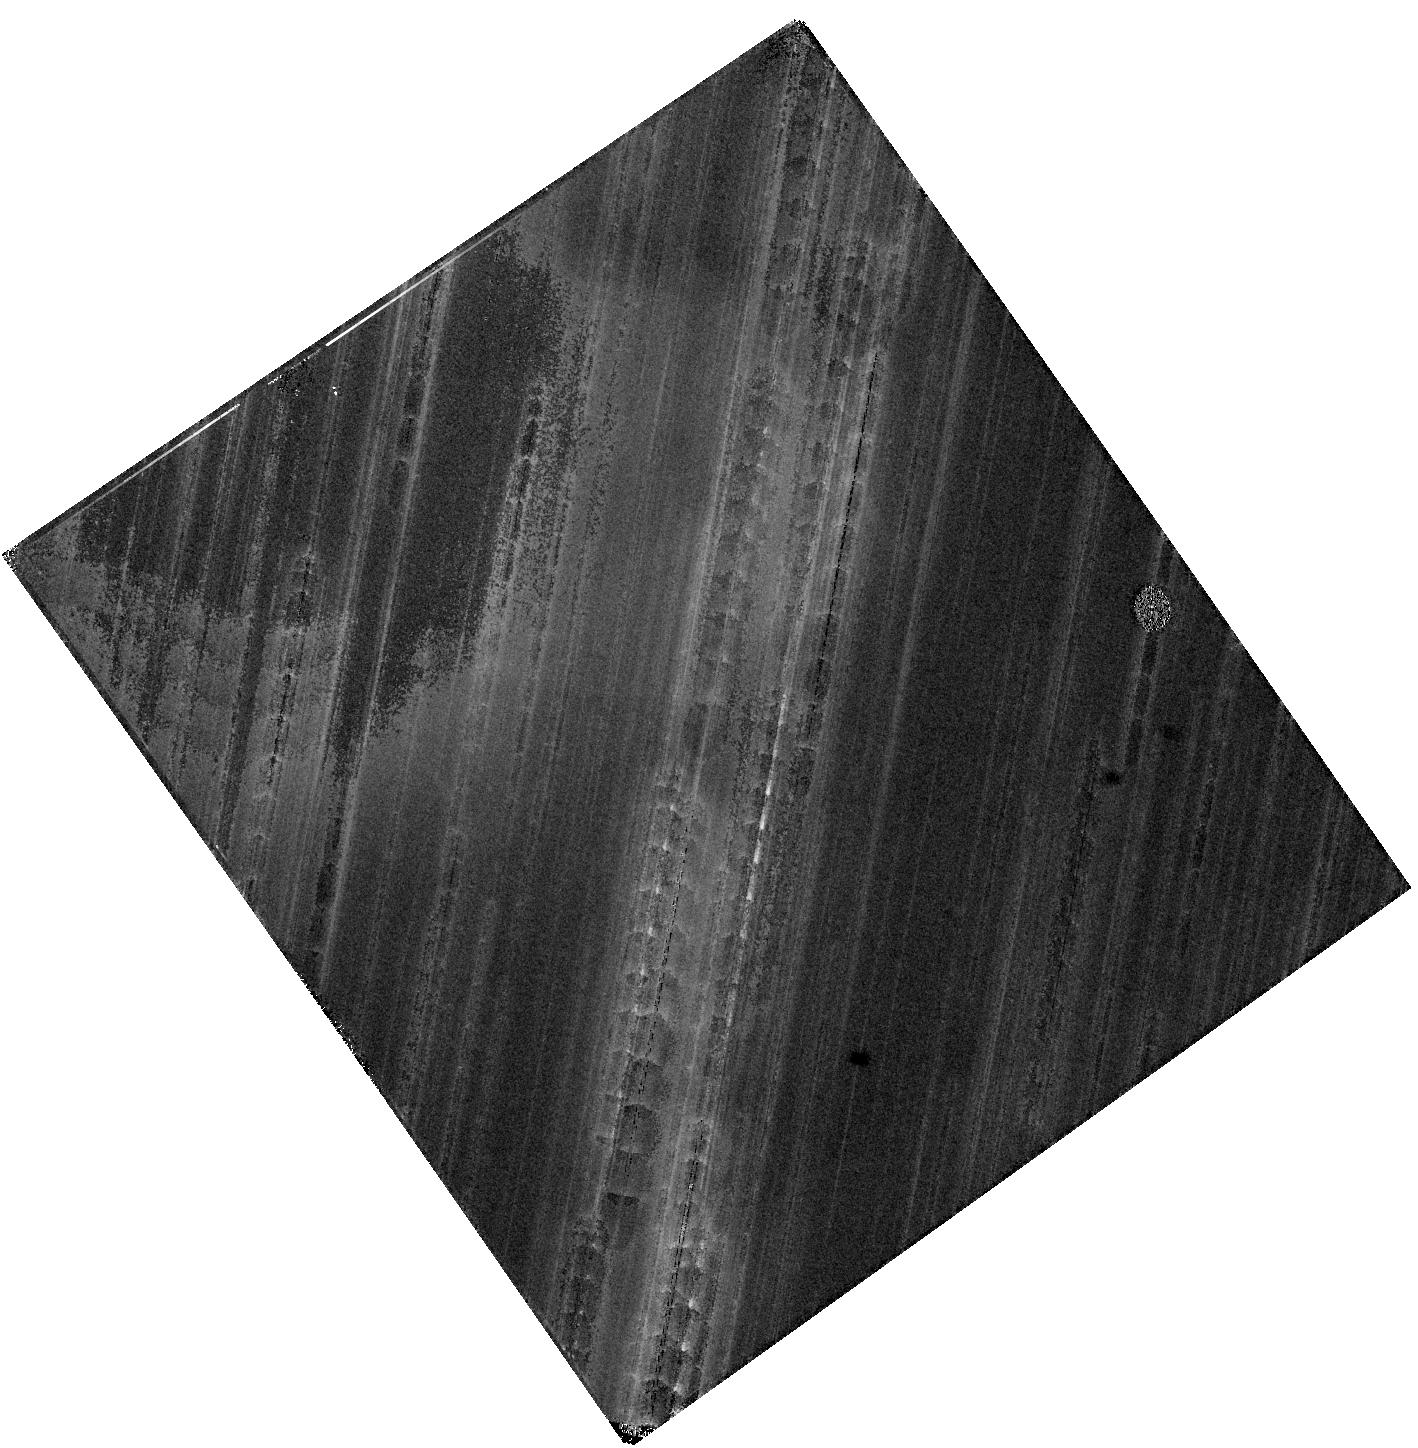
Target: N2525. Instrument: WFC3/IR. Filter: F110W. Exposure: 25 min. Observation ID: hst_16250_04_wfc3_ir_f110w_iebs04

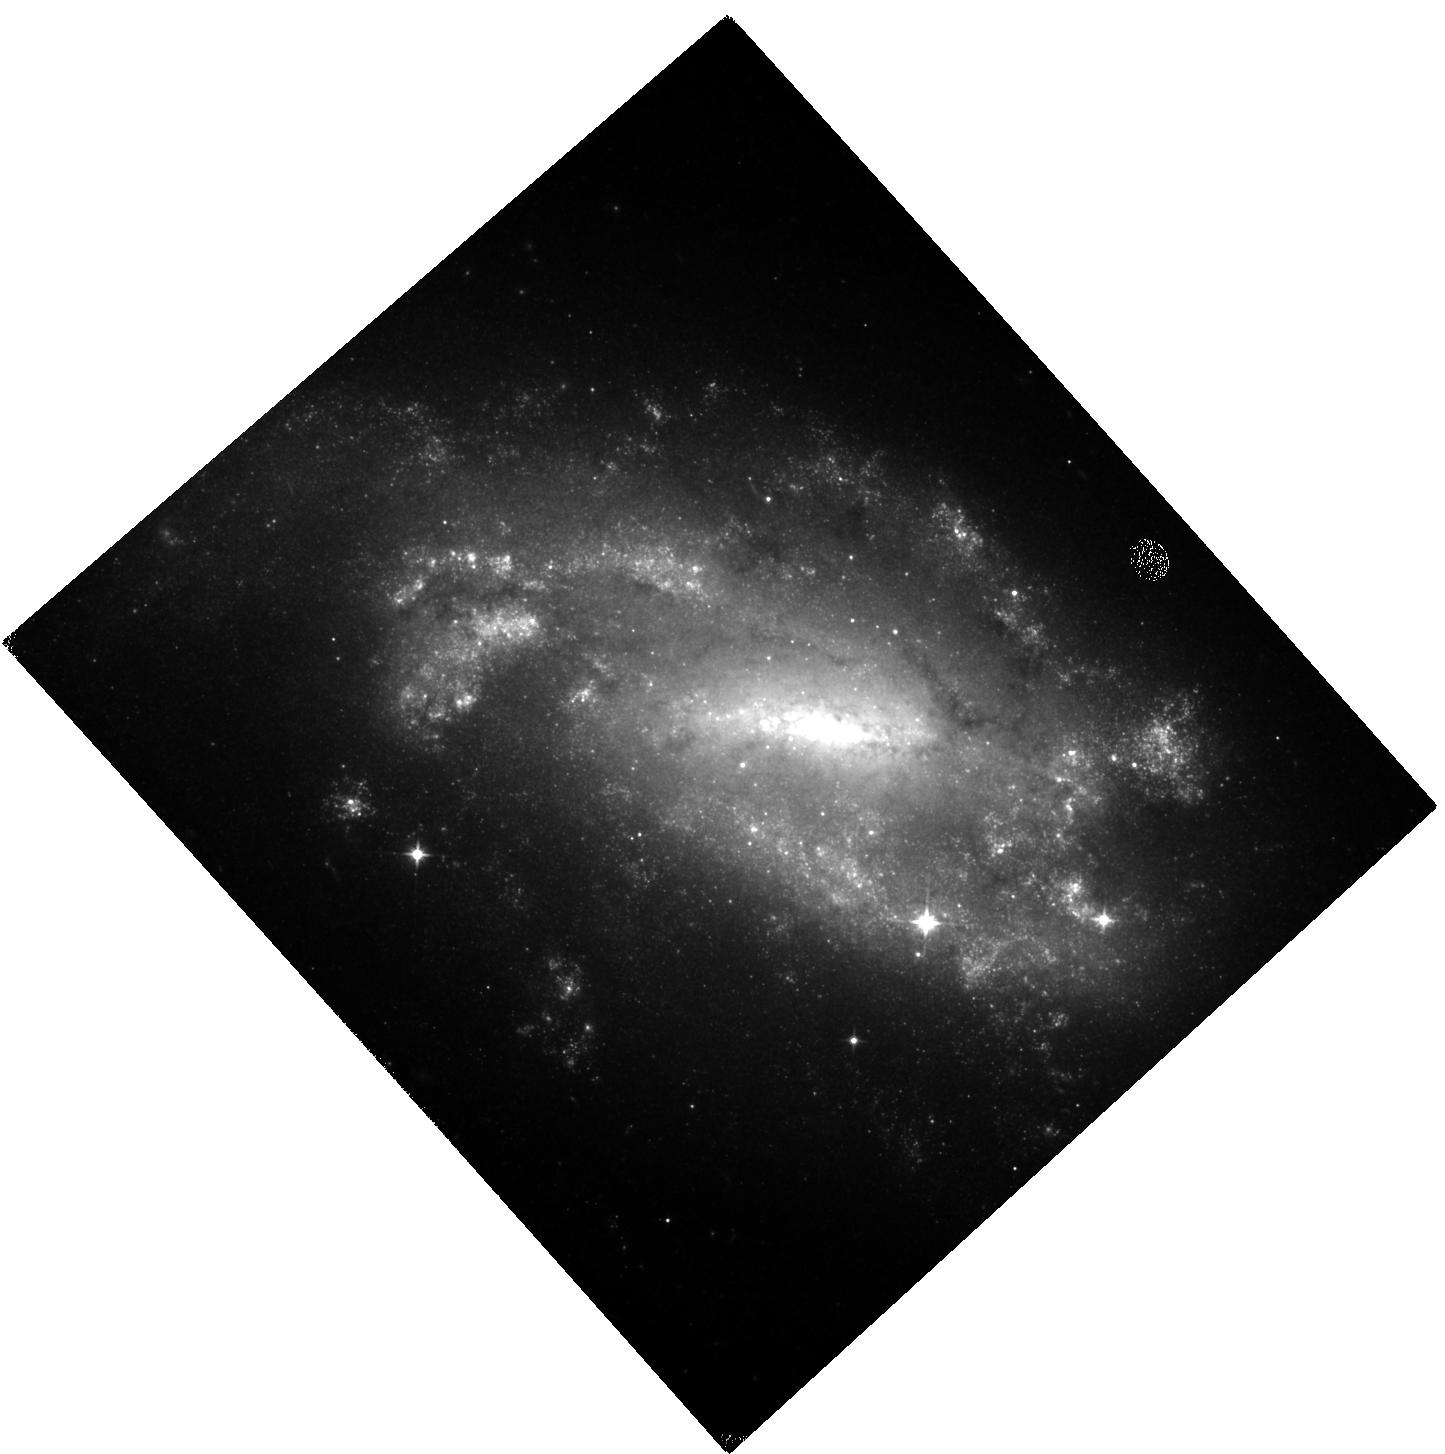
Target: N1559. Instrument: WFC3/IR. Filter: F110W. Exposure: 27 min. Observation ID: hst_16250_07_wfc3_ir_f110w_iebs07

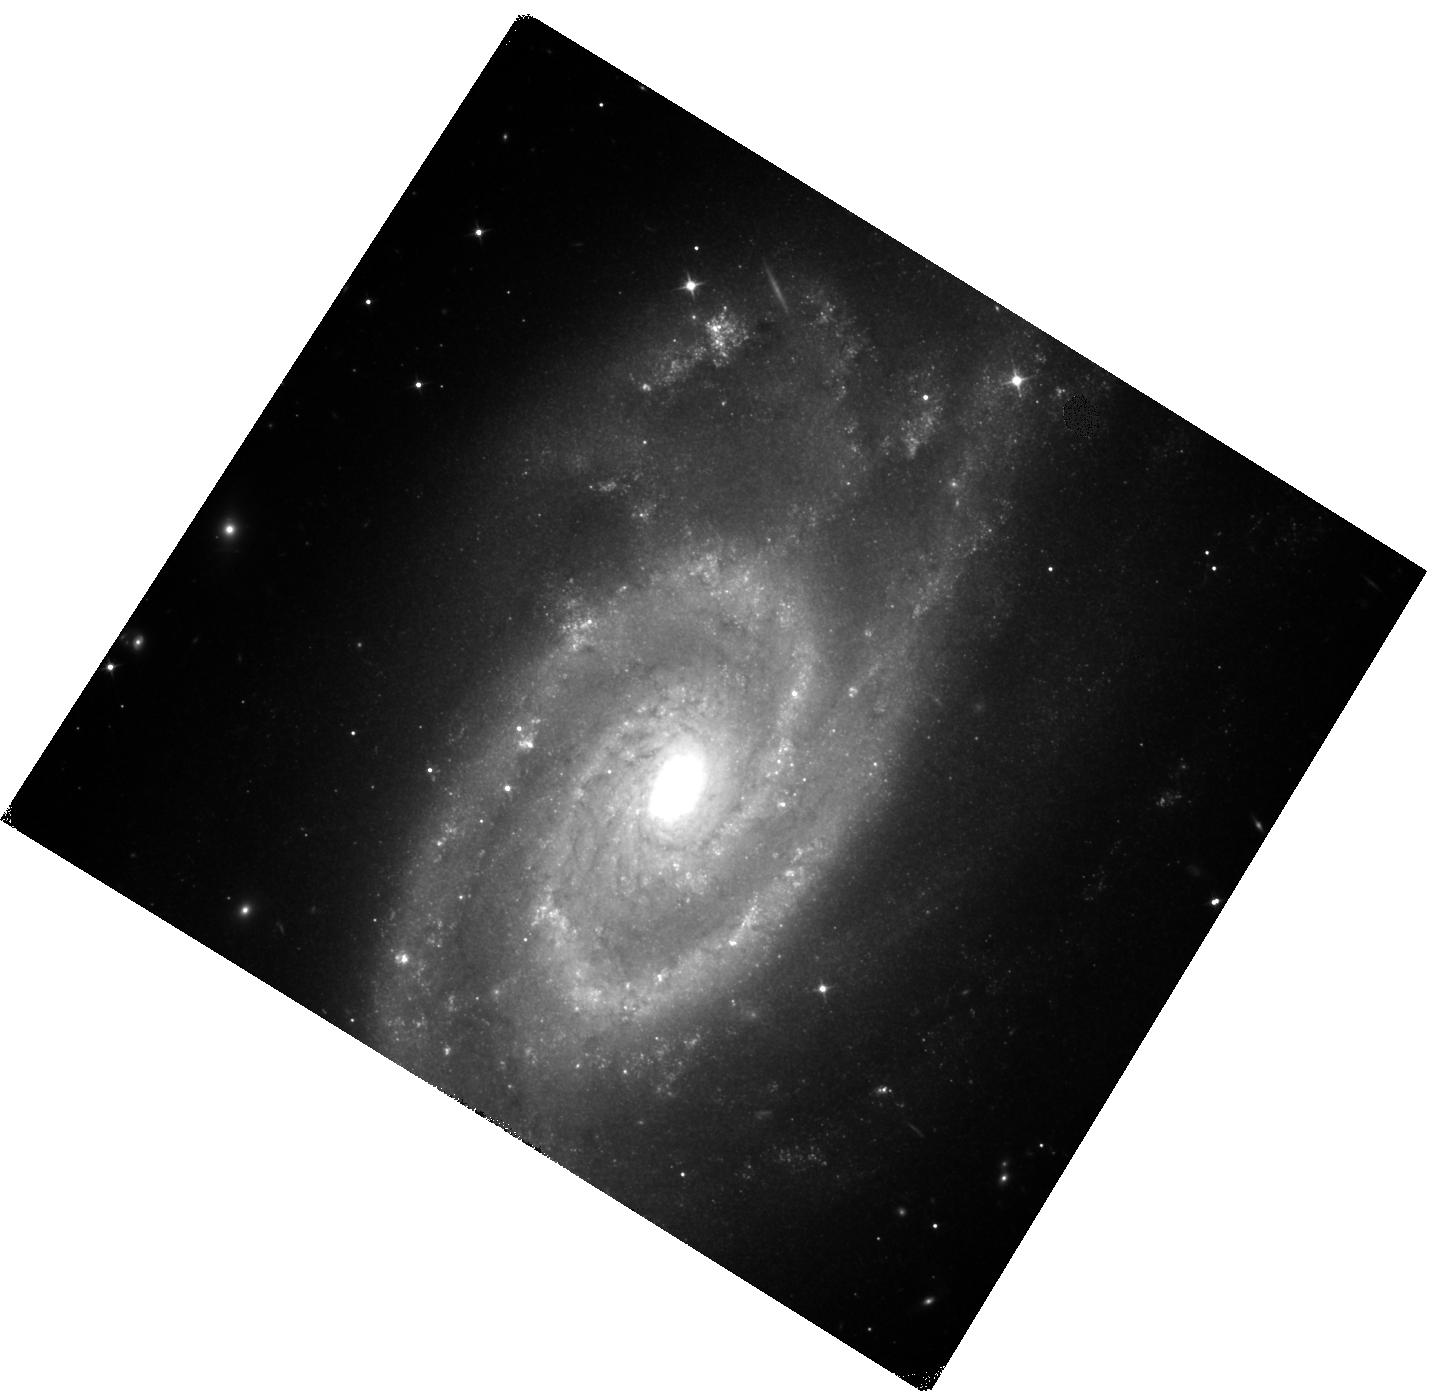
Target: N5861. Instrument: WFC3/IR. Filter: F110W. Exposure: 25 min. Observation ID: hst_16250_14_wfc3_ir_f110w_iebs14

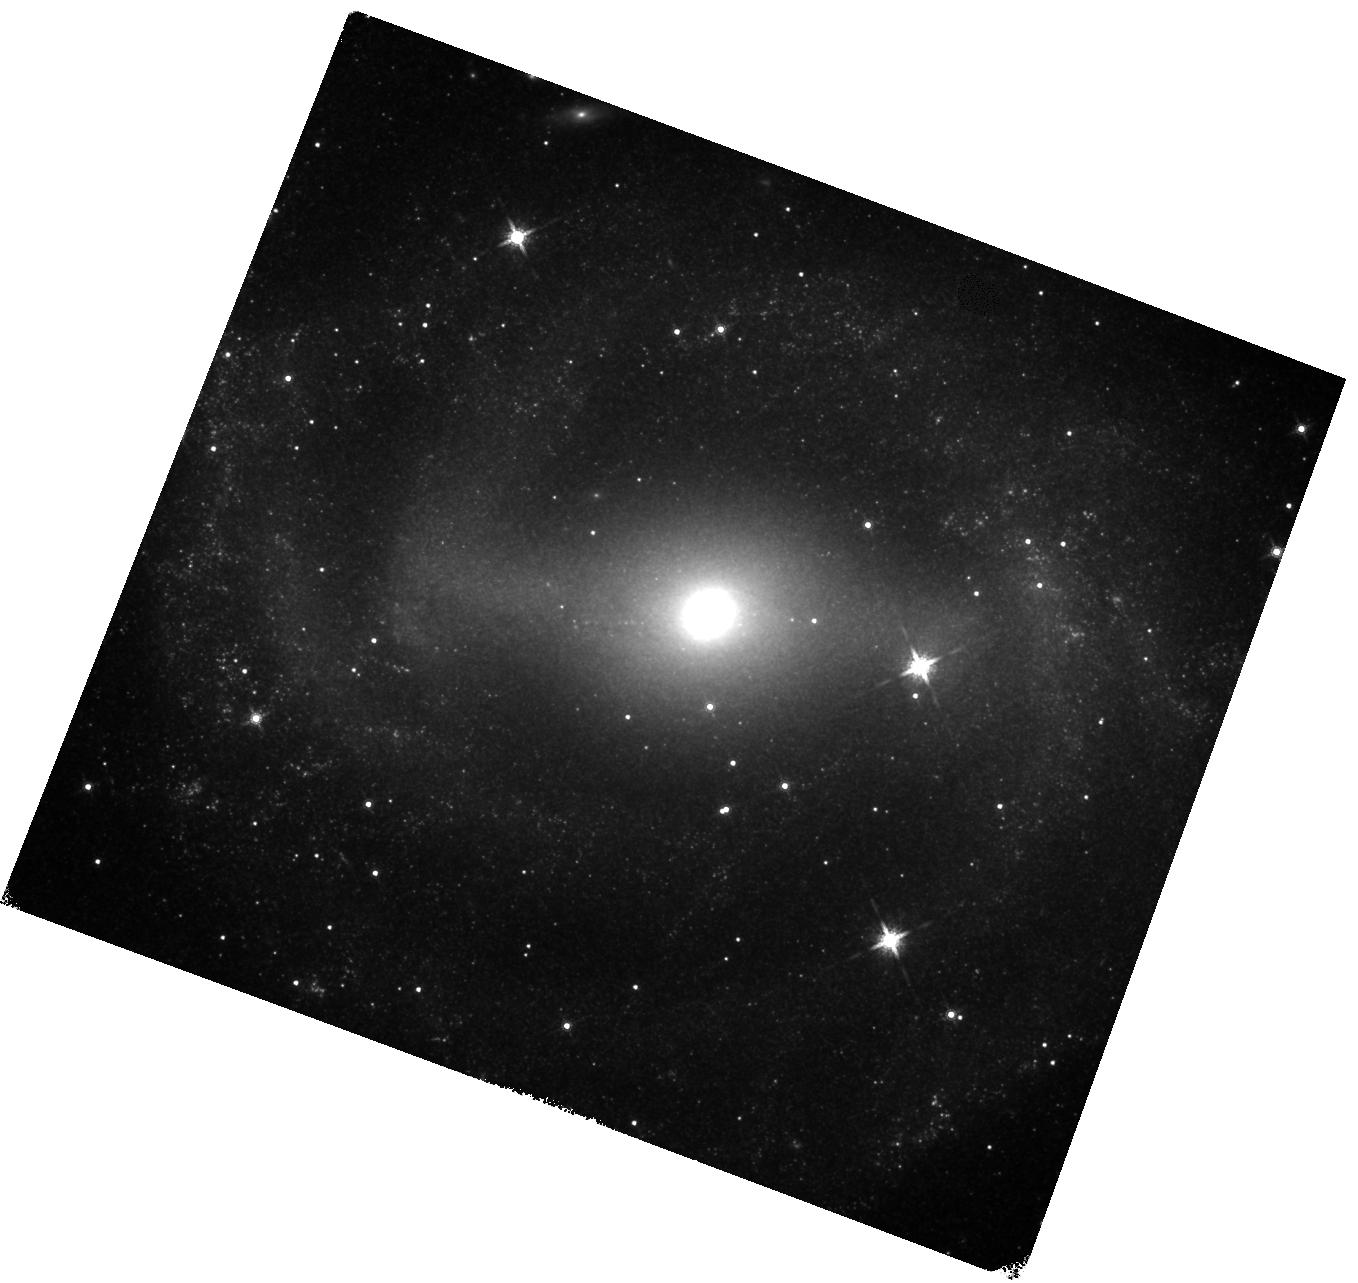
Target: N5643. Instrument: WFC3/IR. Filter: F160W. Exposure: 17 min. Observation ID: hst_16250_08_wfc3_ir_f160w_iebs08

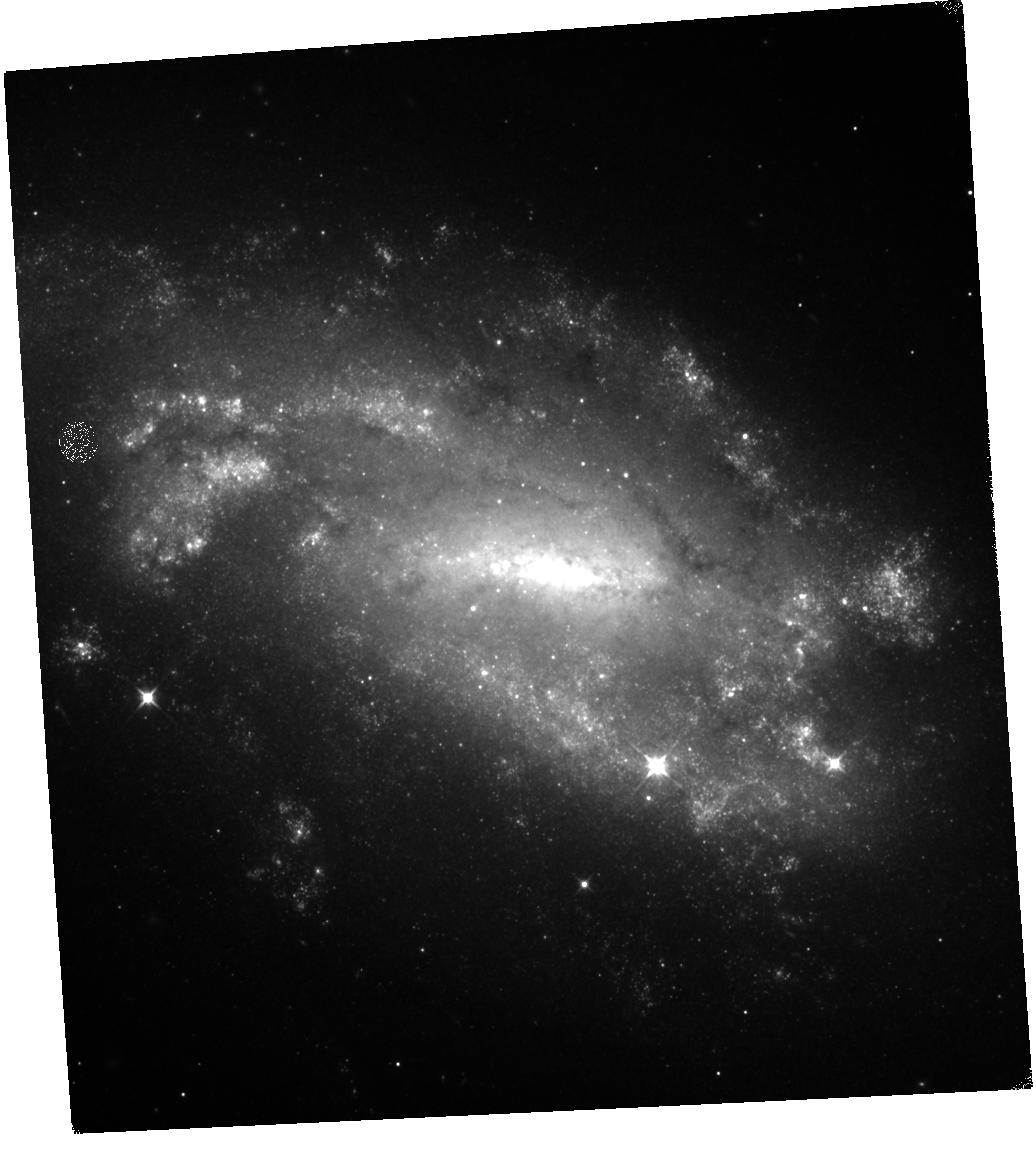
Target: N1559. Instrument: WFC3/IR. Filter: F110W. Exposure: 27 min. Observation ID: hst_16250_05_wfc3_ir_f110w_iebs05

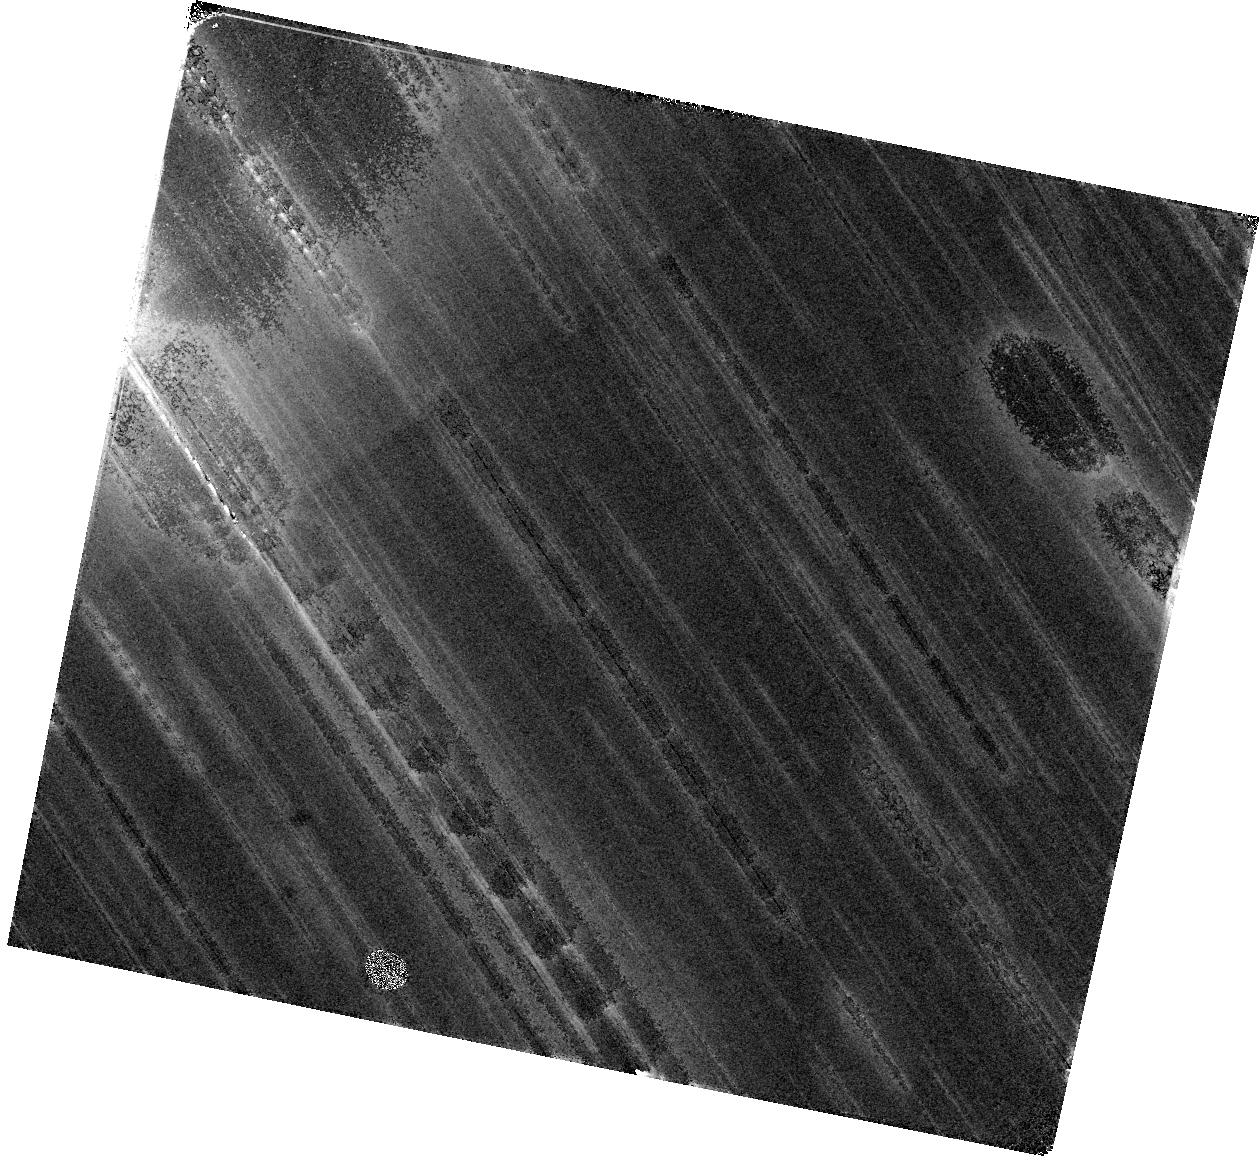
Target: N5861. Instrument: WFC3/IR. Filter: F110W. Exposure: 25 min. Observation ID: hst_16250_12_wfc3_ir_f110w_iebs12

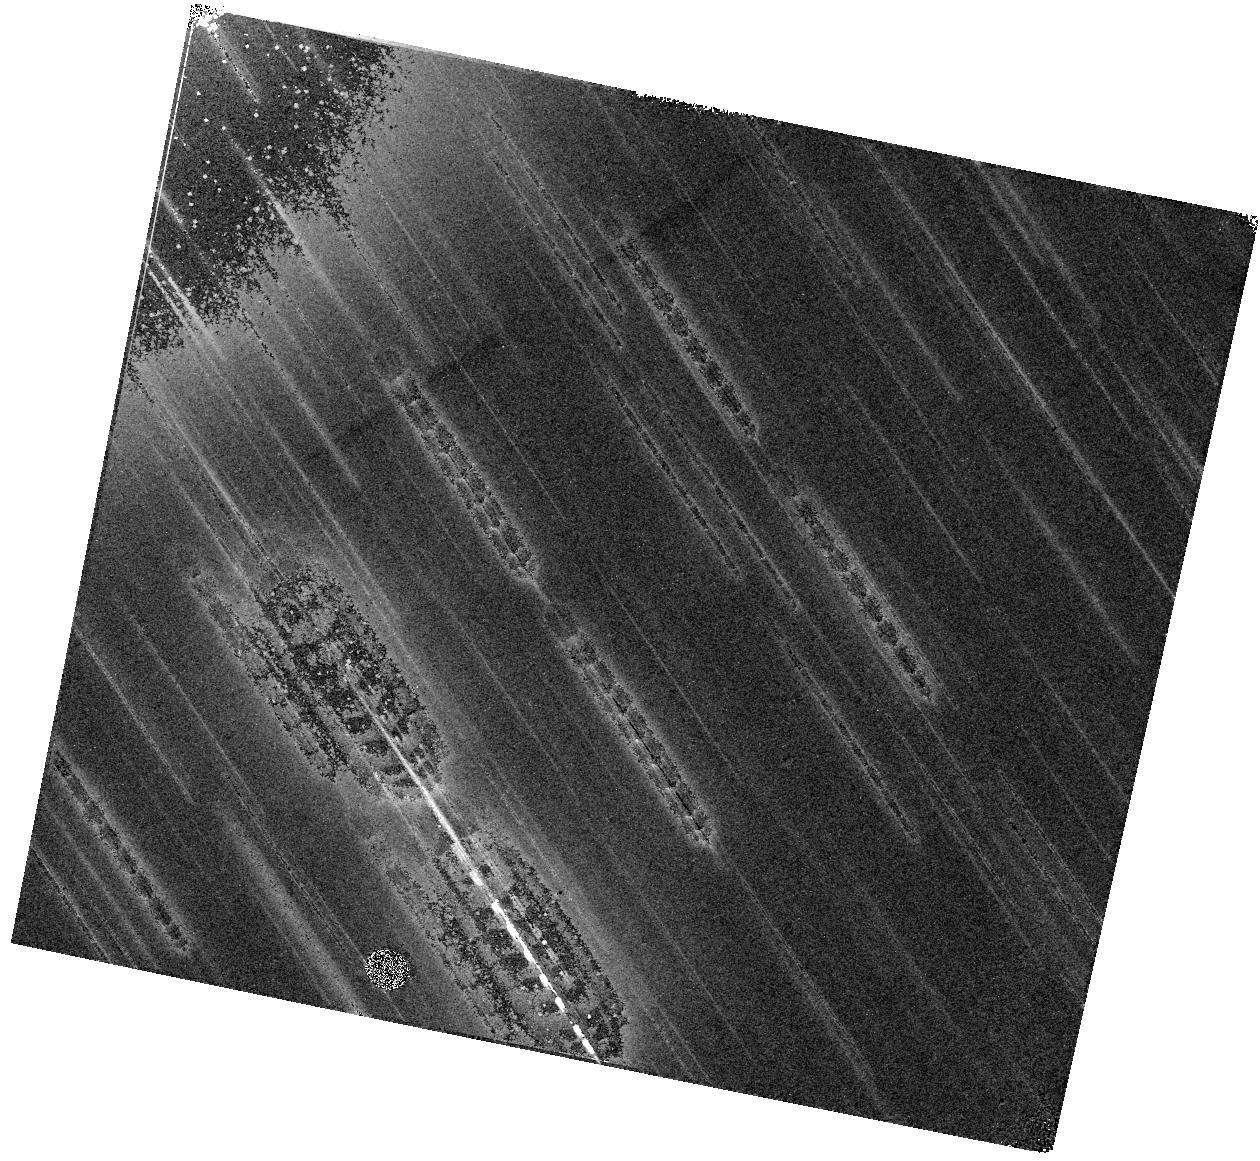
Target: N5861. Instrument: WFC3/IR. Filter: F160W. Exposure: 15 min. Observation ID: hst_16250_12_wfc3_ir_f160w_iebs12

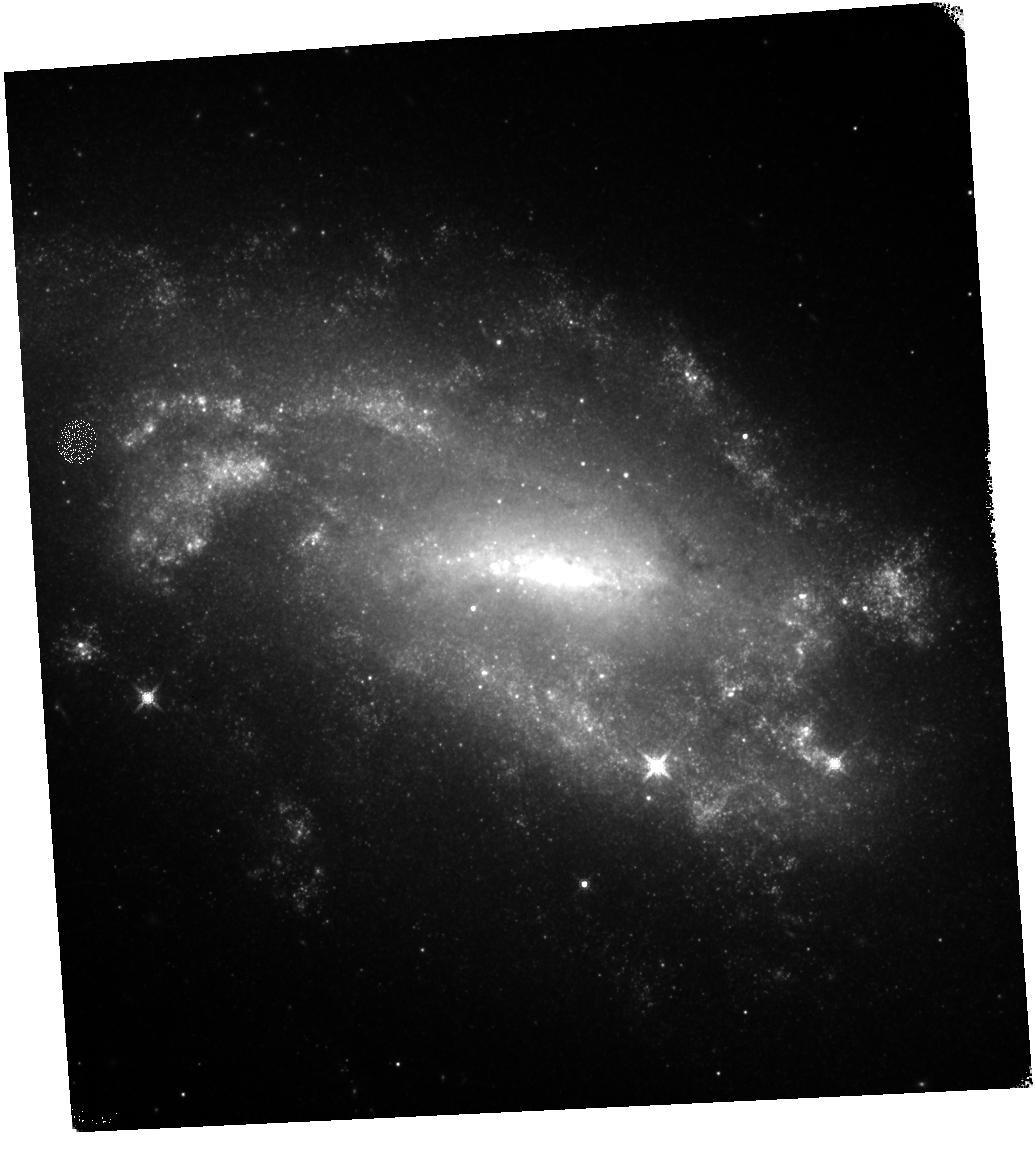
Target: N1559. Instrument: WFC3/IR. Filter: F160W. Exposure: 17 min. Observation ID: hst_16250_05_wfc3_ir_f160w_iebs05

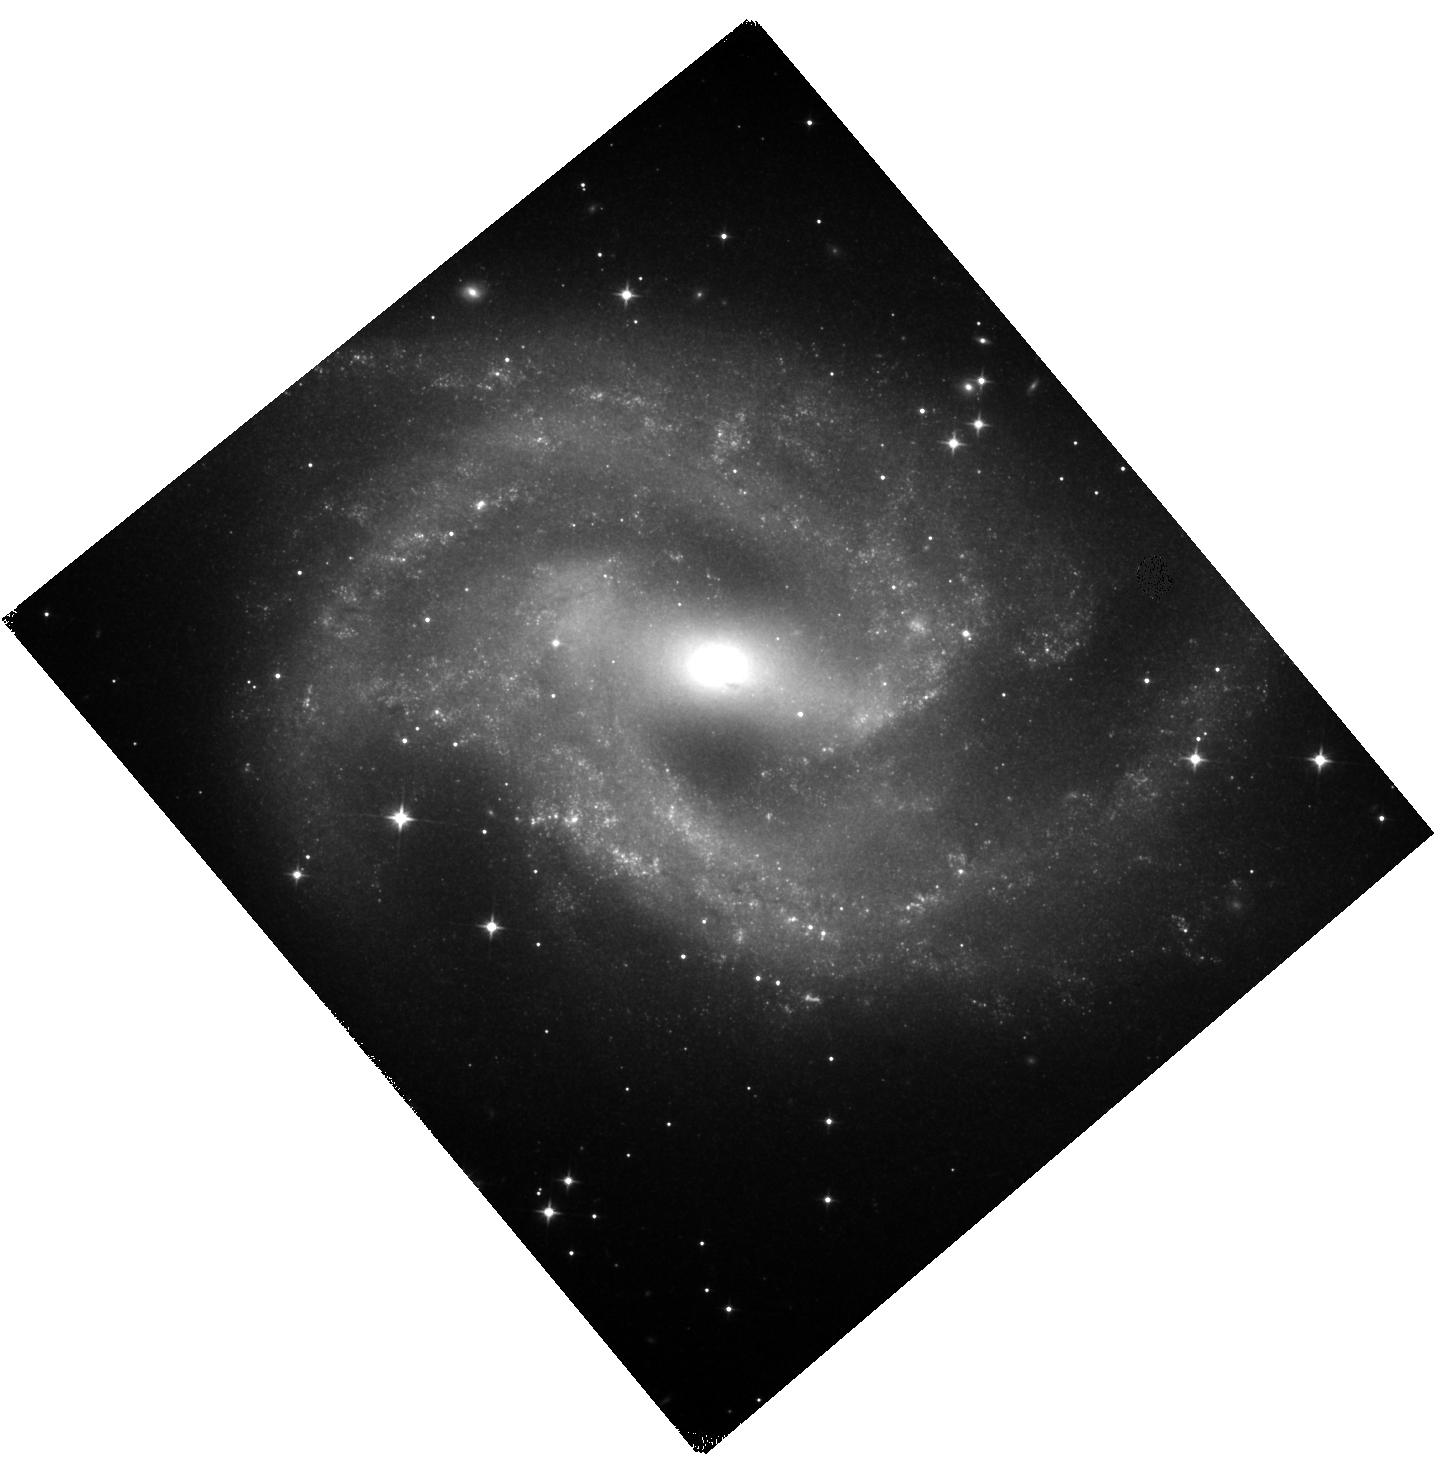
Target: N2525. Instrument: WFC3/IR. Filter: F110W. Exposure: 25 min. Observation ID: hst_16250_01_wfc3_ir_f110w_iebs01

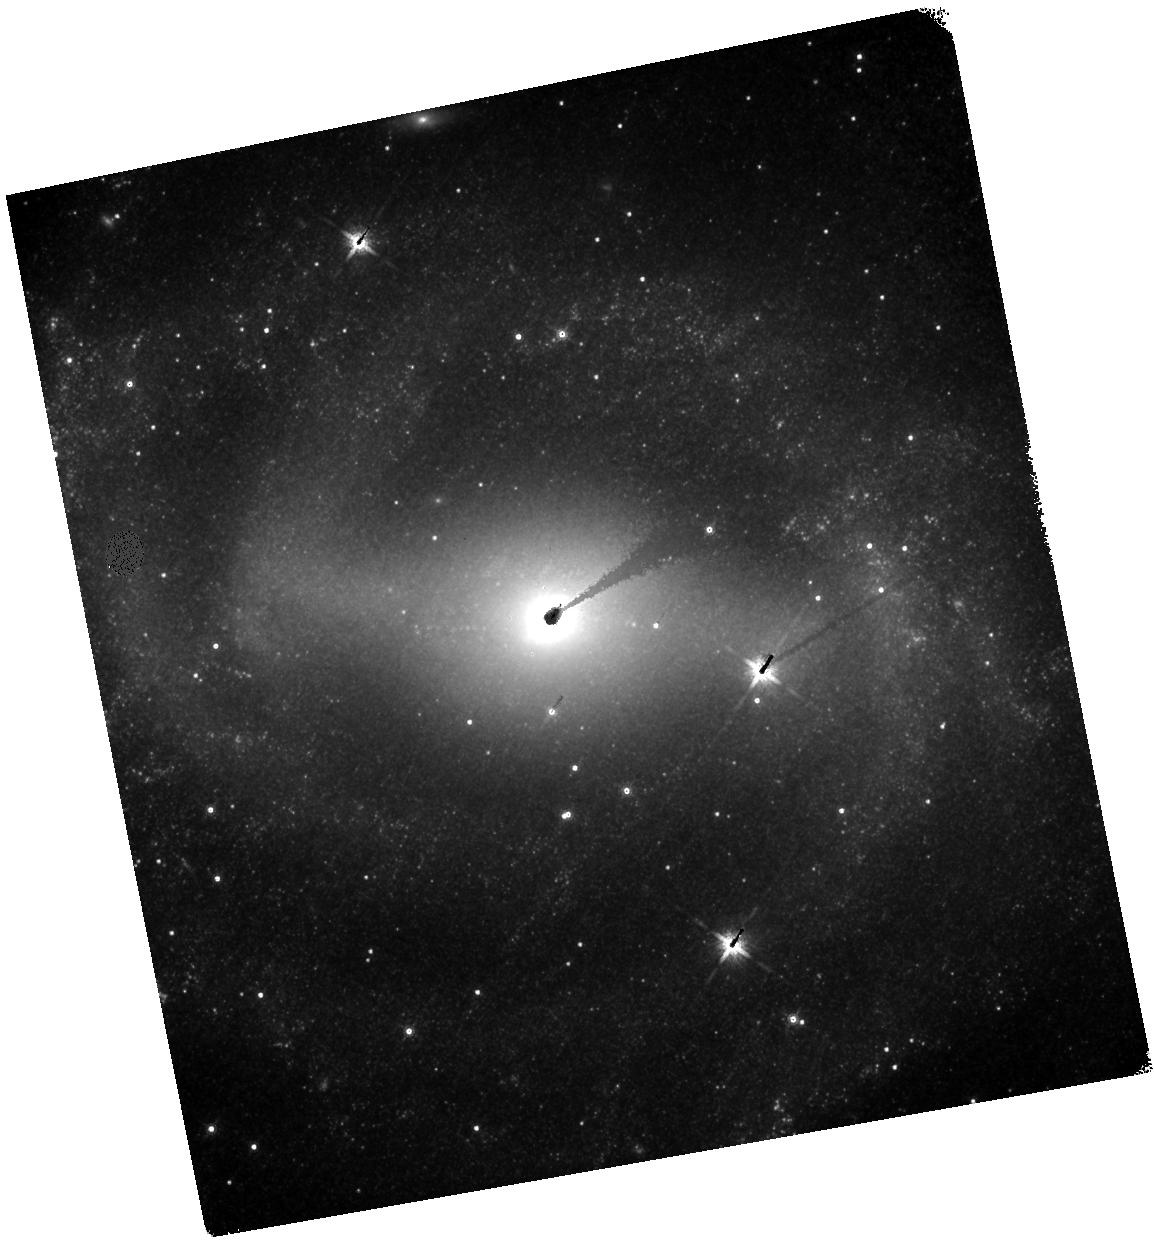
Target: N5643. Instrument: WFC3/IR. Filter: F160W. Exposure: 17 min. Observation ID: hst_16250_09_wfc3_ir_f160w_iebs09

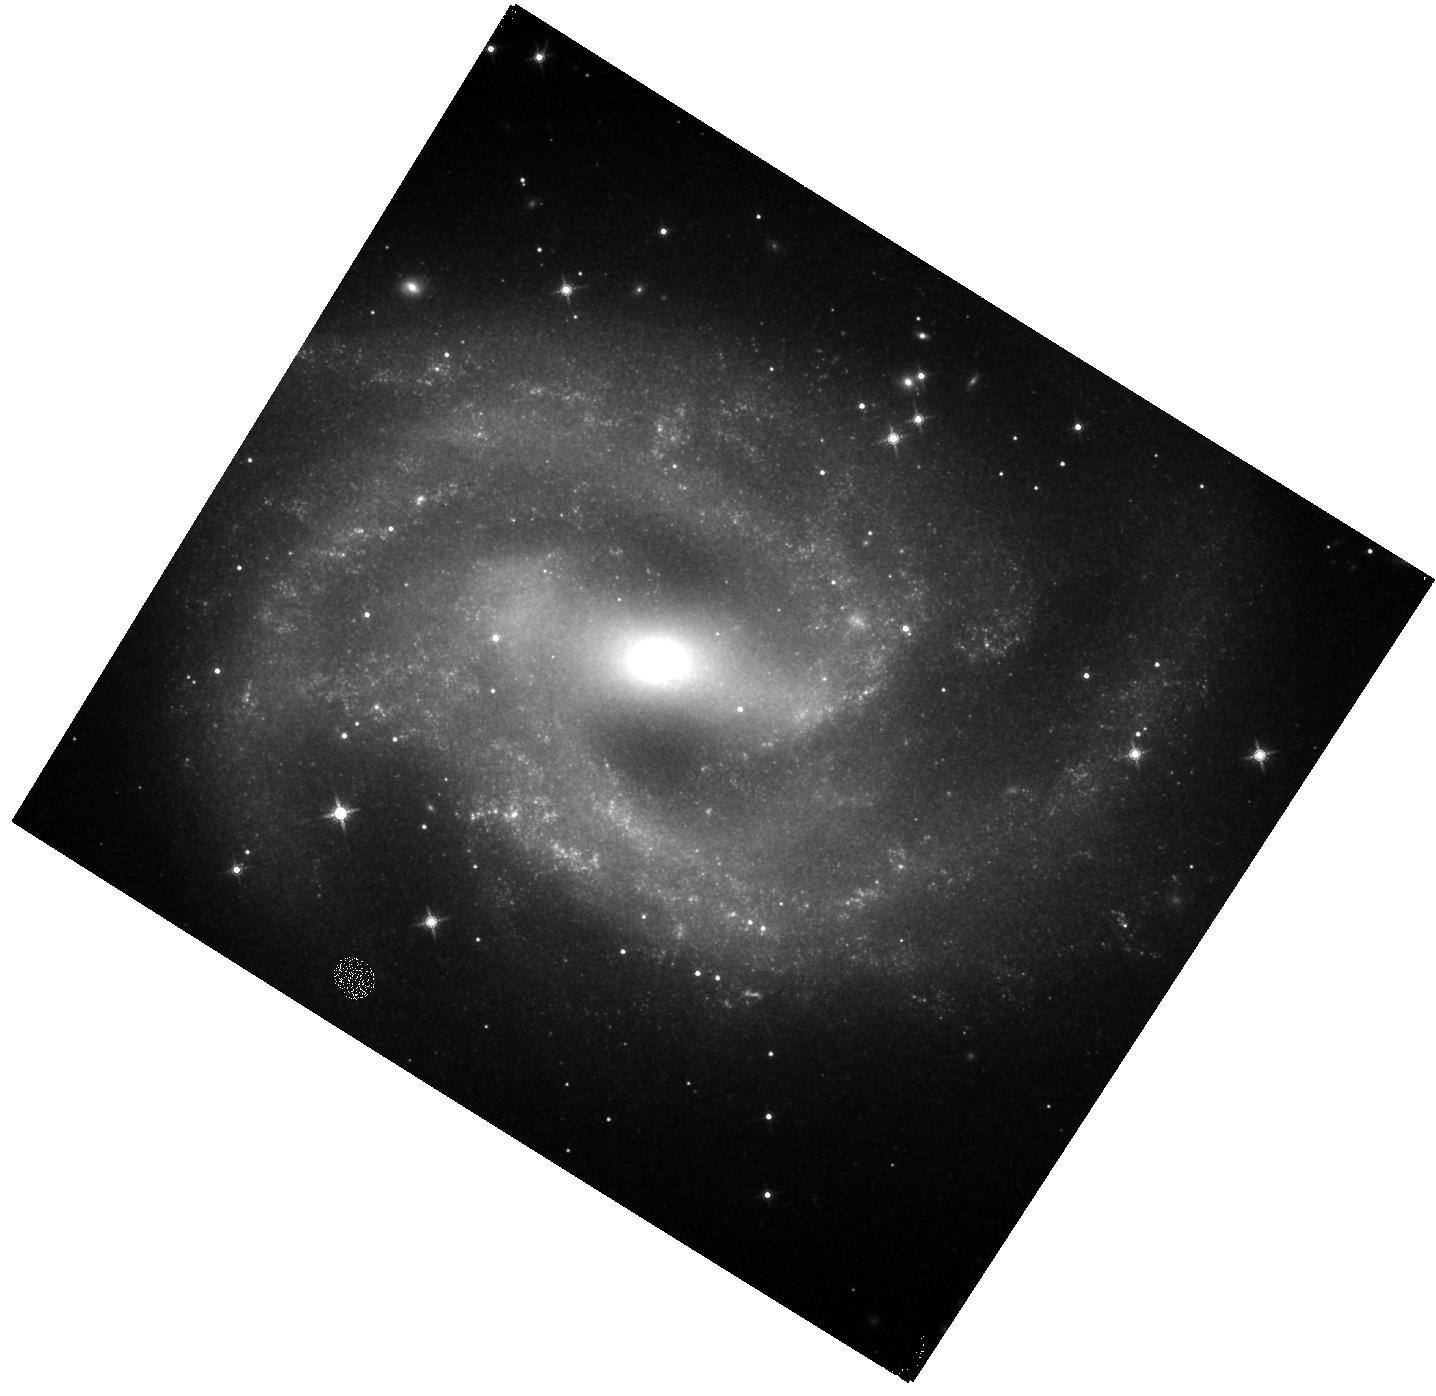
Target: N2525. Instrument: WFC3/IR. Filter: F160W. Exposure: 15 min. Observation ID: hst_16250_03_wfc3_ir_f160w_iebs03

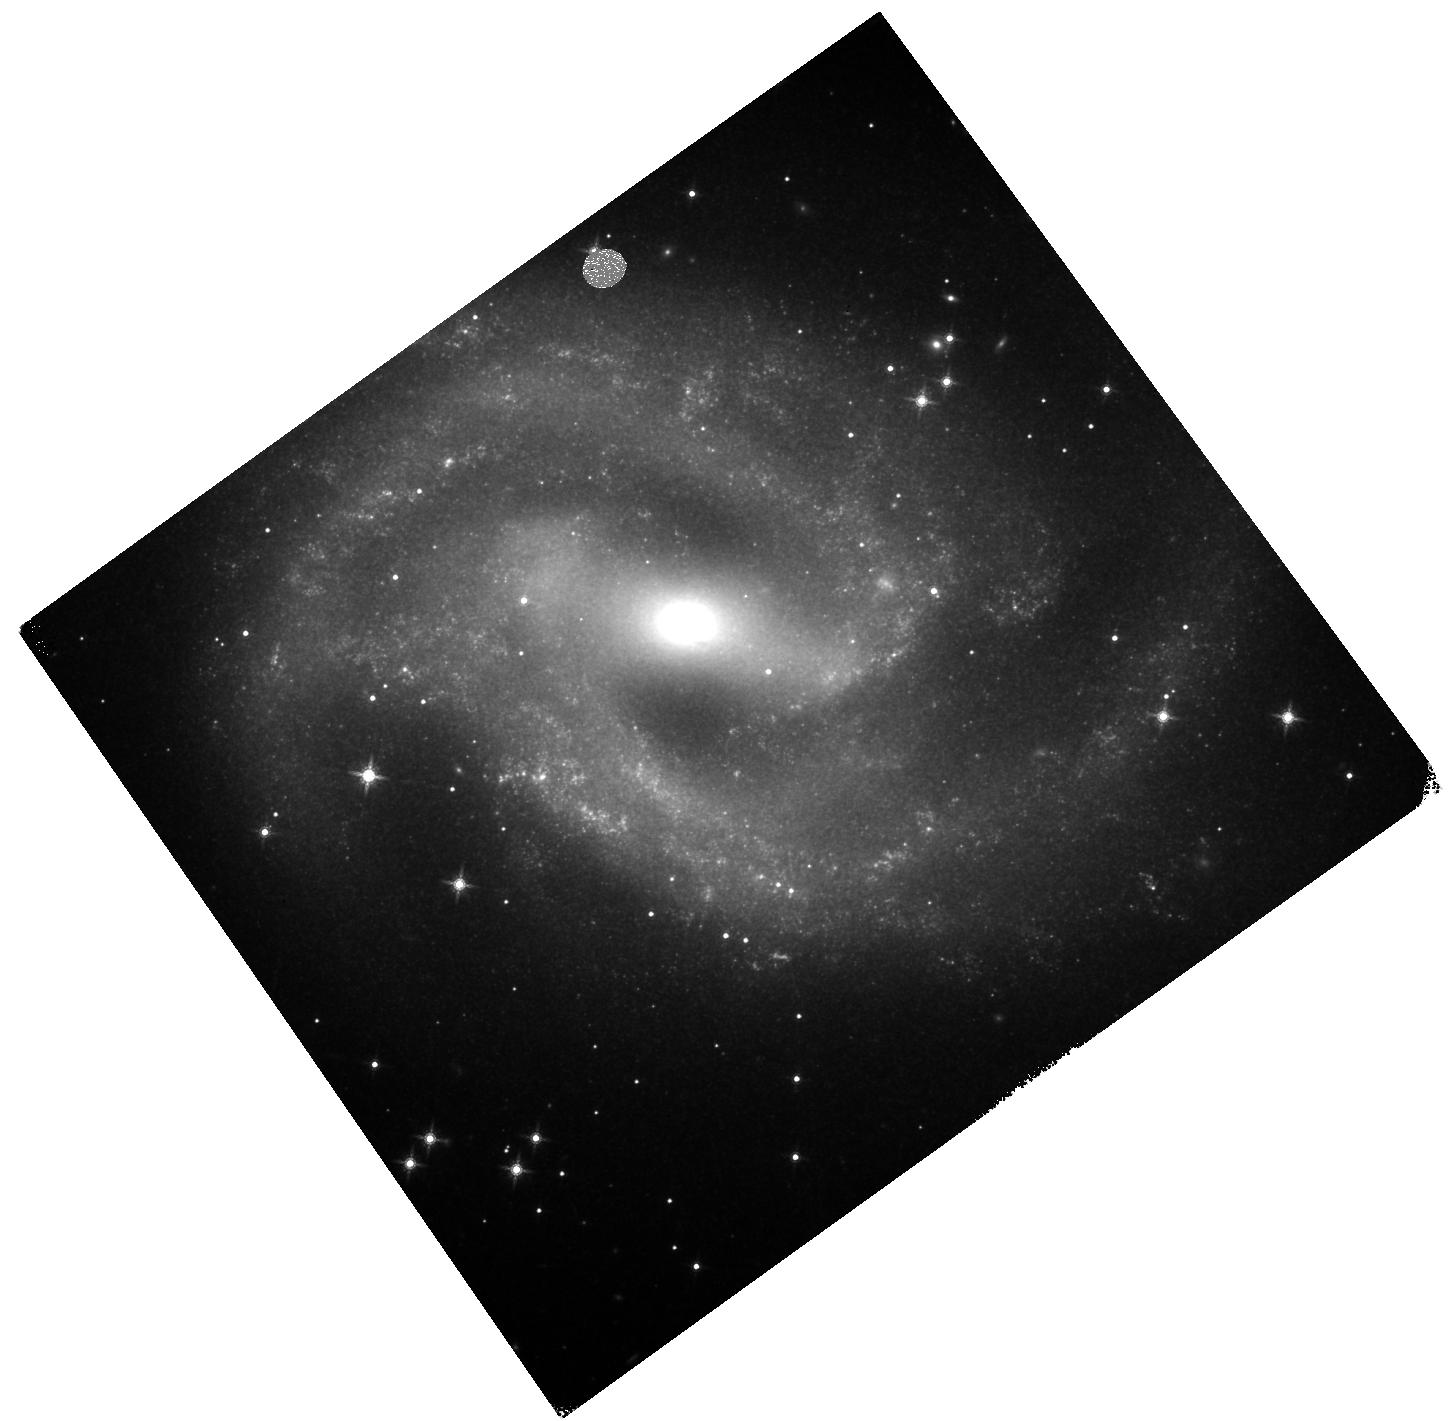
Target: N2525. Instrument: WFC3/IR. Filter: F160W. Exposure: 15 min. Observation ID: hst_16250_02_wfc3_ir_f160w_iebs02

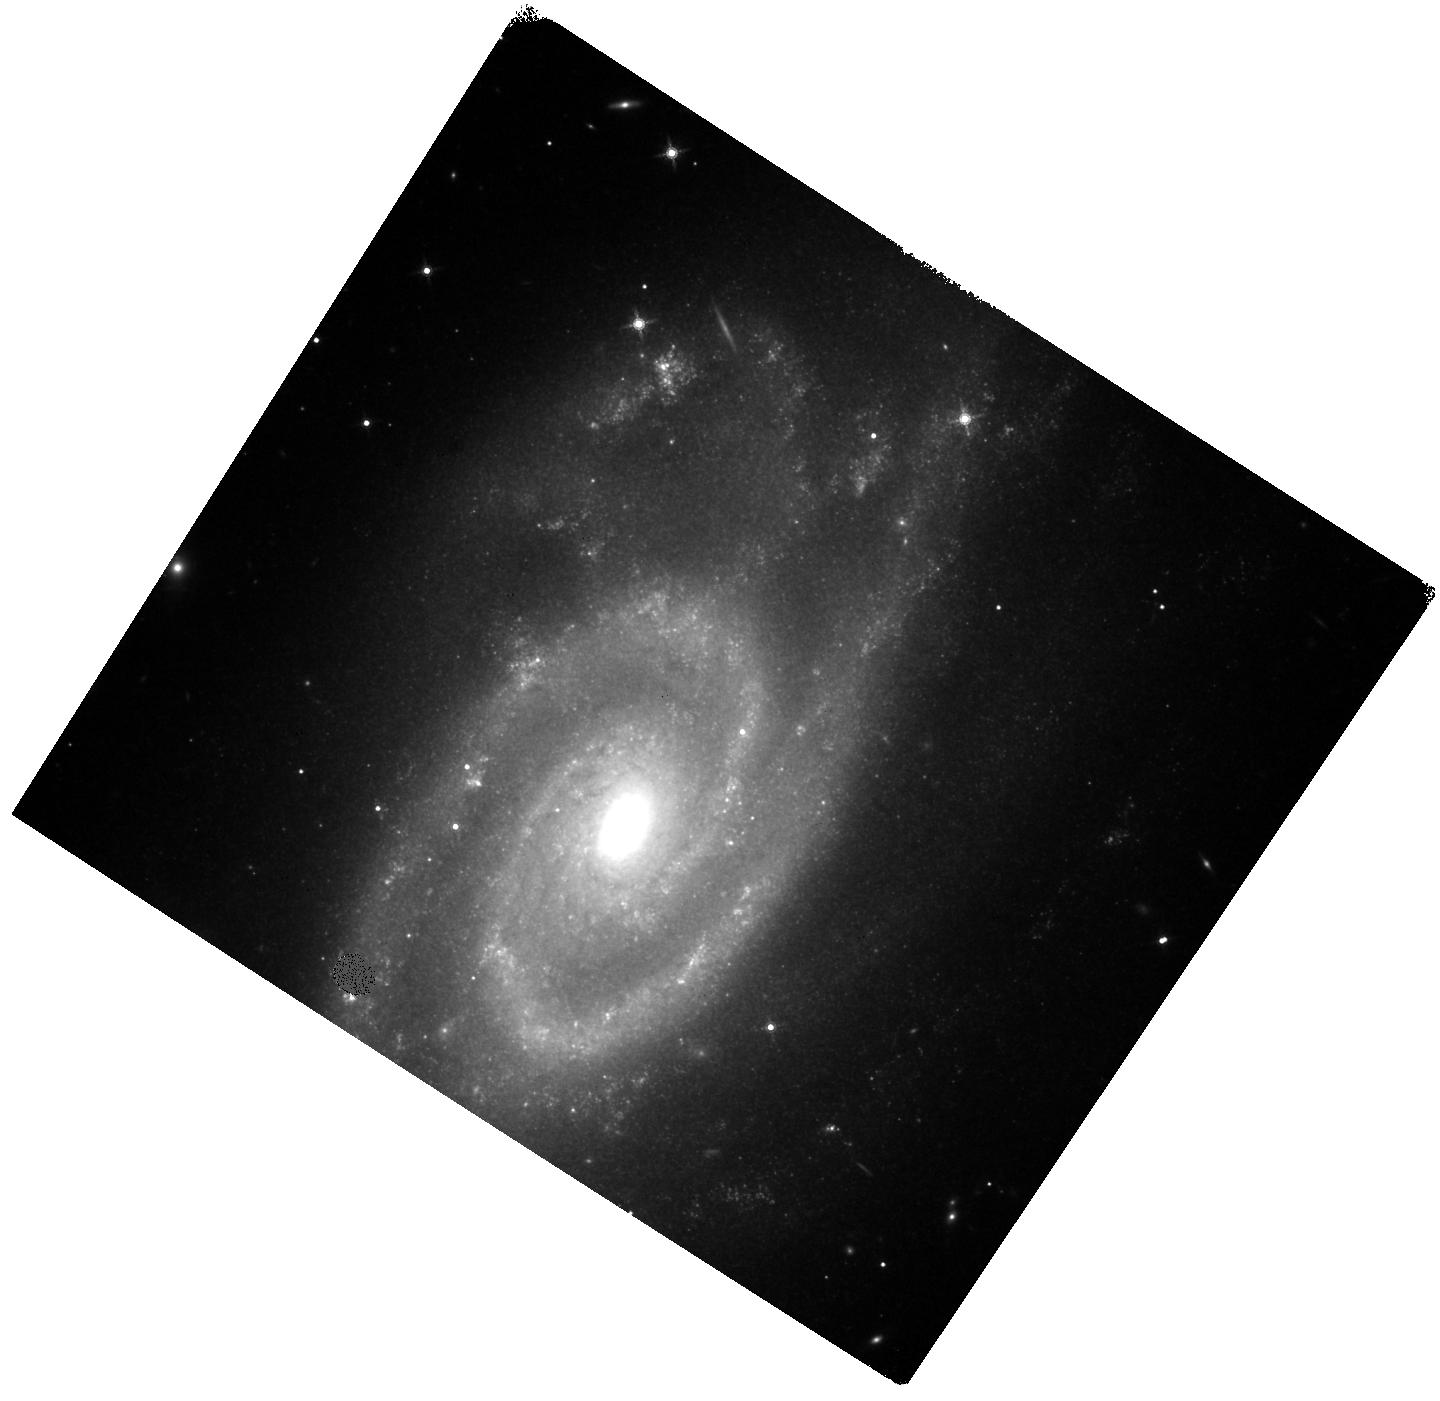
Target: N5861. Instrument: WFC3/IR. Filter: F160W. Exposure: 15 min. Observation ID: hst_16250_13_wfc3_ir_f160w_iebs13

Refining the Mira Distance Scale and Hubble Constant for the Era of JWST and WFIRST (PI: Yuan, Wenlong)

Direct Hubble constant measurements rely on a solid extragalactic distance scale, which is conventionally calibrated with Cepheids and recently the tip of the red giant branch (TRGB). As a different approach, Mira variables exhibit promising properties as independent distance indicators. Miras are luminous in the NIR, follow tight period-luminosity relations (PLRs), and are present in all types of galaxies. Long-period Miras (400<P<1500 d) are much brighter and on steeper PLRs than the commonly used short-period Miras (100<P<400 d), and they would potentially add a new route to check the Hubble tension between the early and late Universe. For JWST and WFIRST they are easier to detect than Cepheids and reach further than the TRGB. We propose to (1) study the long-period Miras in the type Ia supernova host galaxy NGC 2525 and (2) refine the Mira-based Hubble constant with 4 Mira-SN calibrators. To do this we request four epochs of NIR imaging toward this face-on spiral galaxy. We will combine these observations with archival data to form a continuous time series with a 1300 d baseline, from which we will derive the period and mean intensity of long-period Miras in this system. We will calibrate the PLR for long-period Miras and develop them as a new longer-range distance indicator. For the second task we will measure the NIR colors in NGC 2525, NGC 1559, NGC 5643, and NGC 5861 in order to classify oxygen-rich Miras in these type Ia supernova hosts. The expanded Mira-SN calibrators and removal of carbon-rich Mira contamination will reduce the error in the current Mira-based Hubble constant by a factor of two.